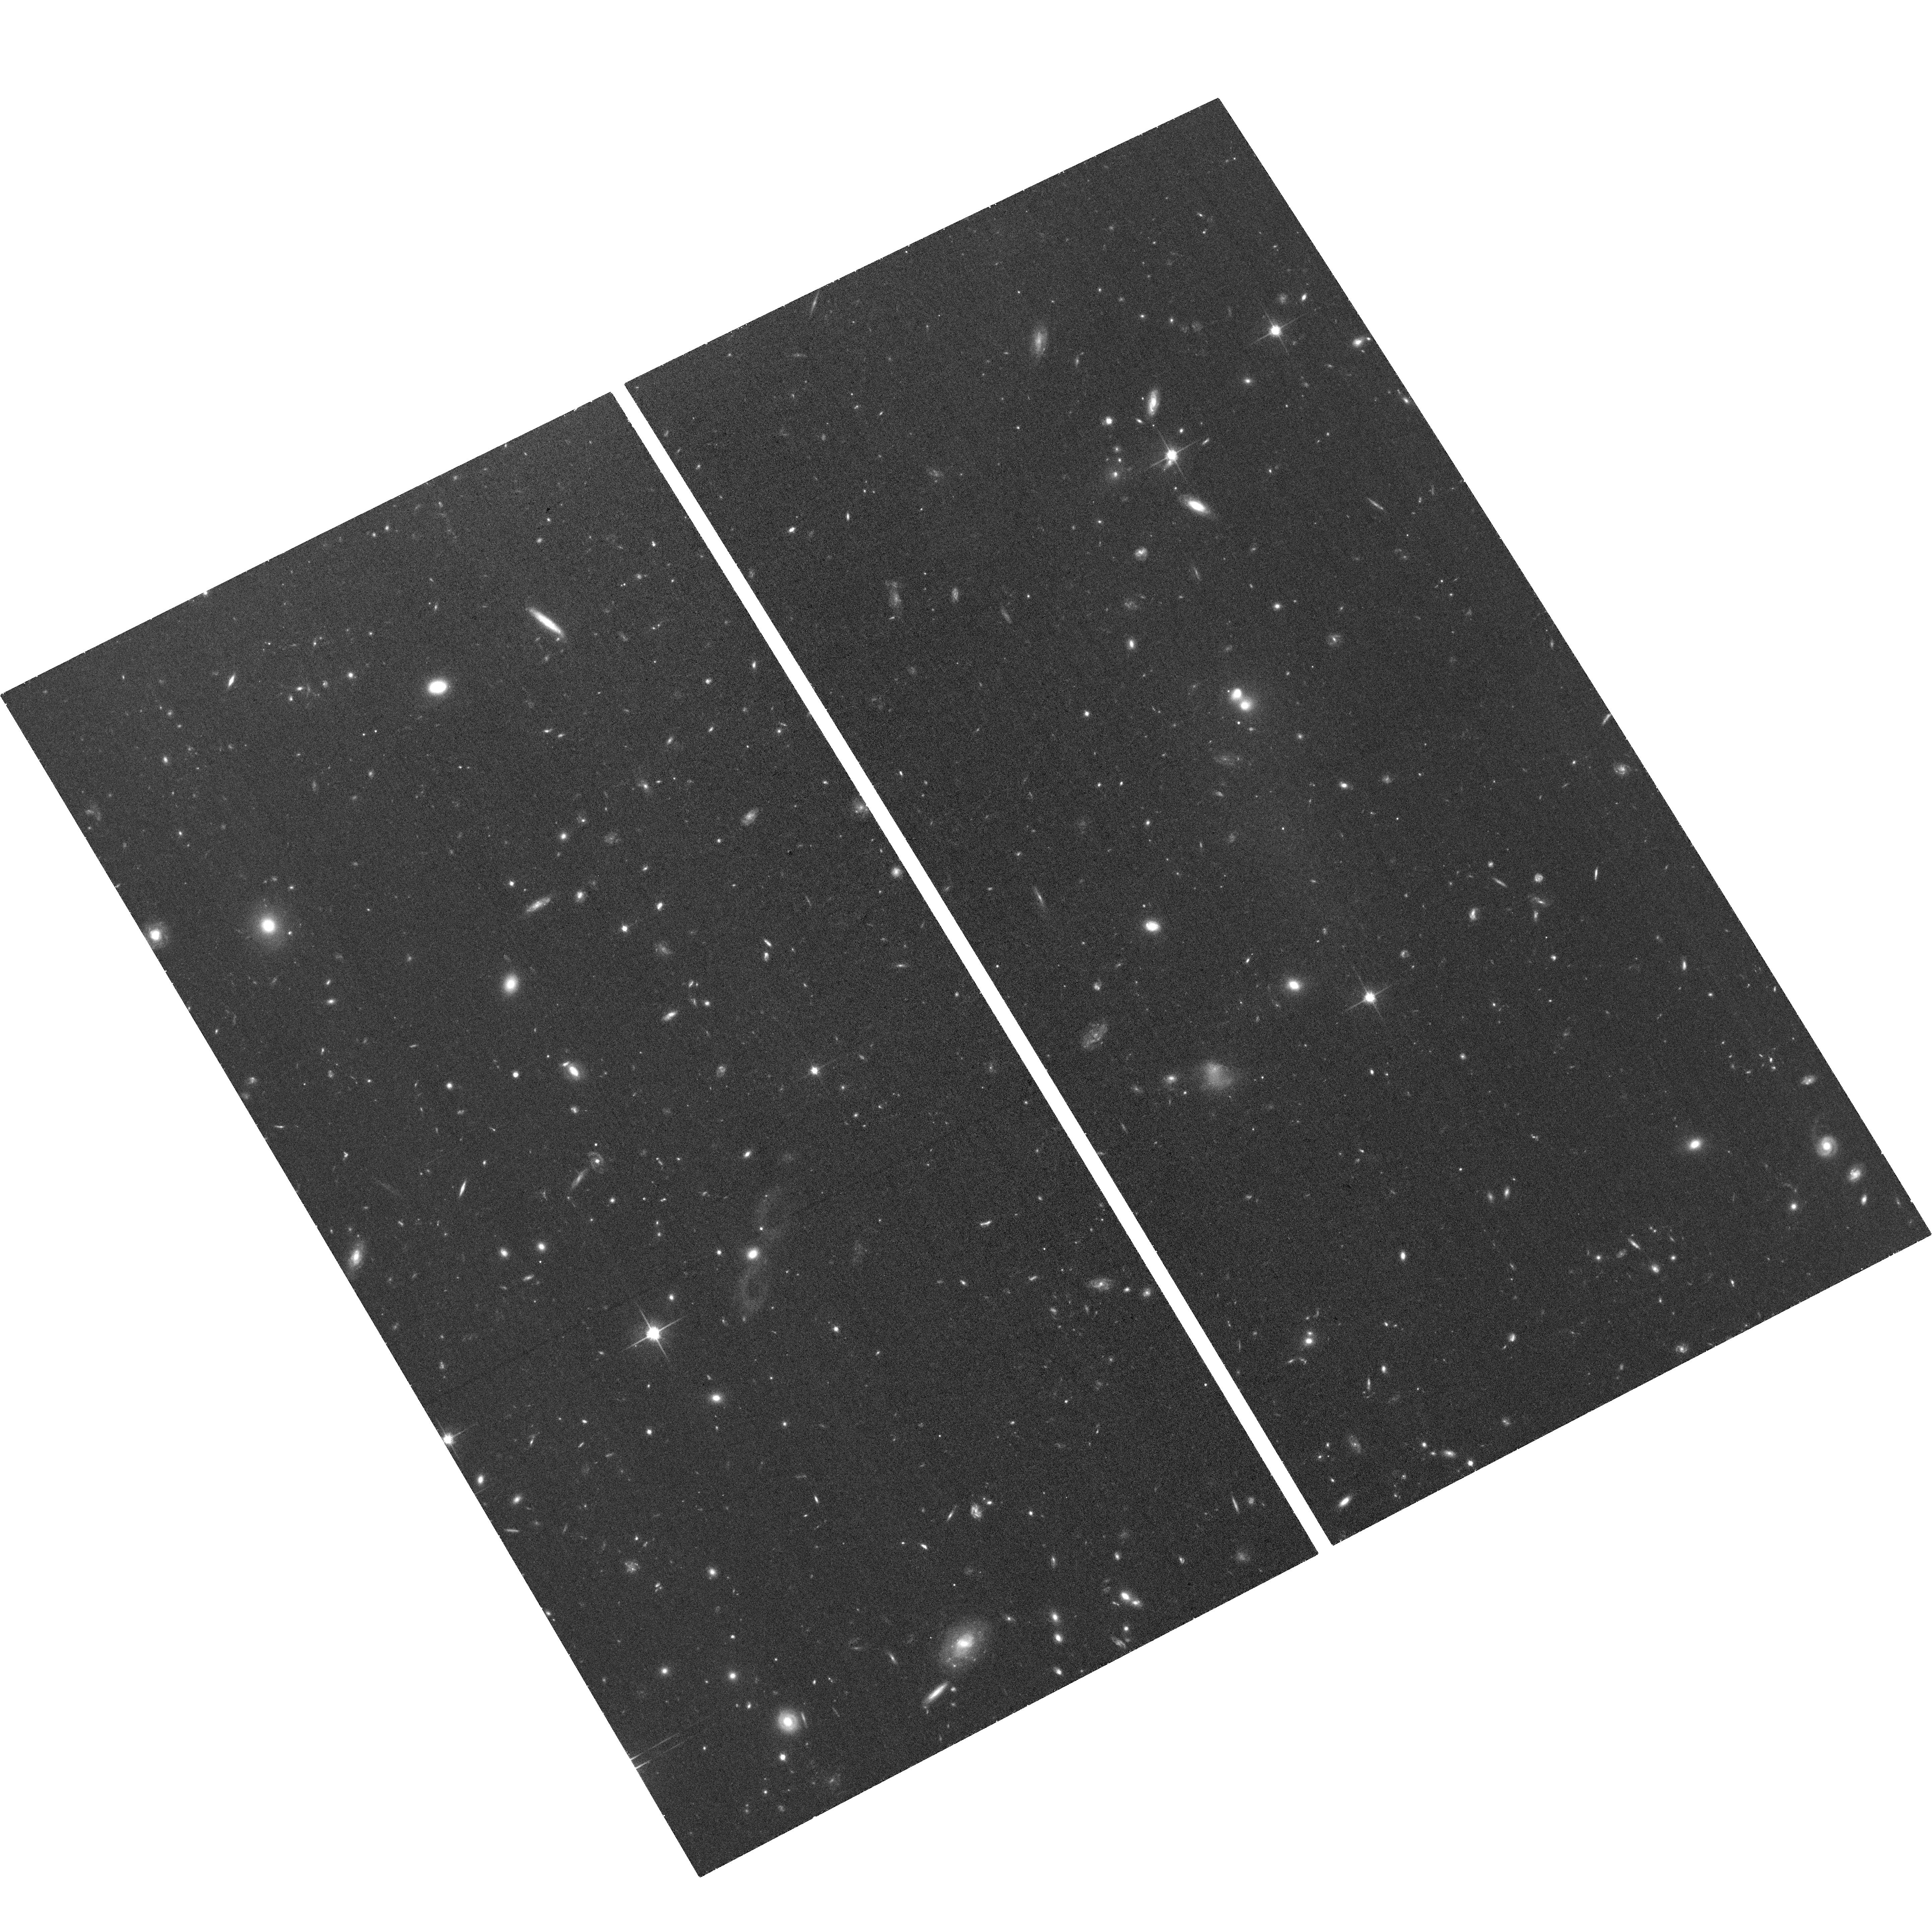
Target: NGC5631DW1
Instrument: ACS/WFC
Filter: F814W
Exposure: 41 min
Observation ID: hst_15874_02_acs_wfc_f814w_je3e02

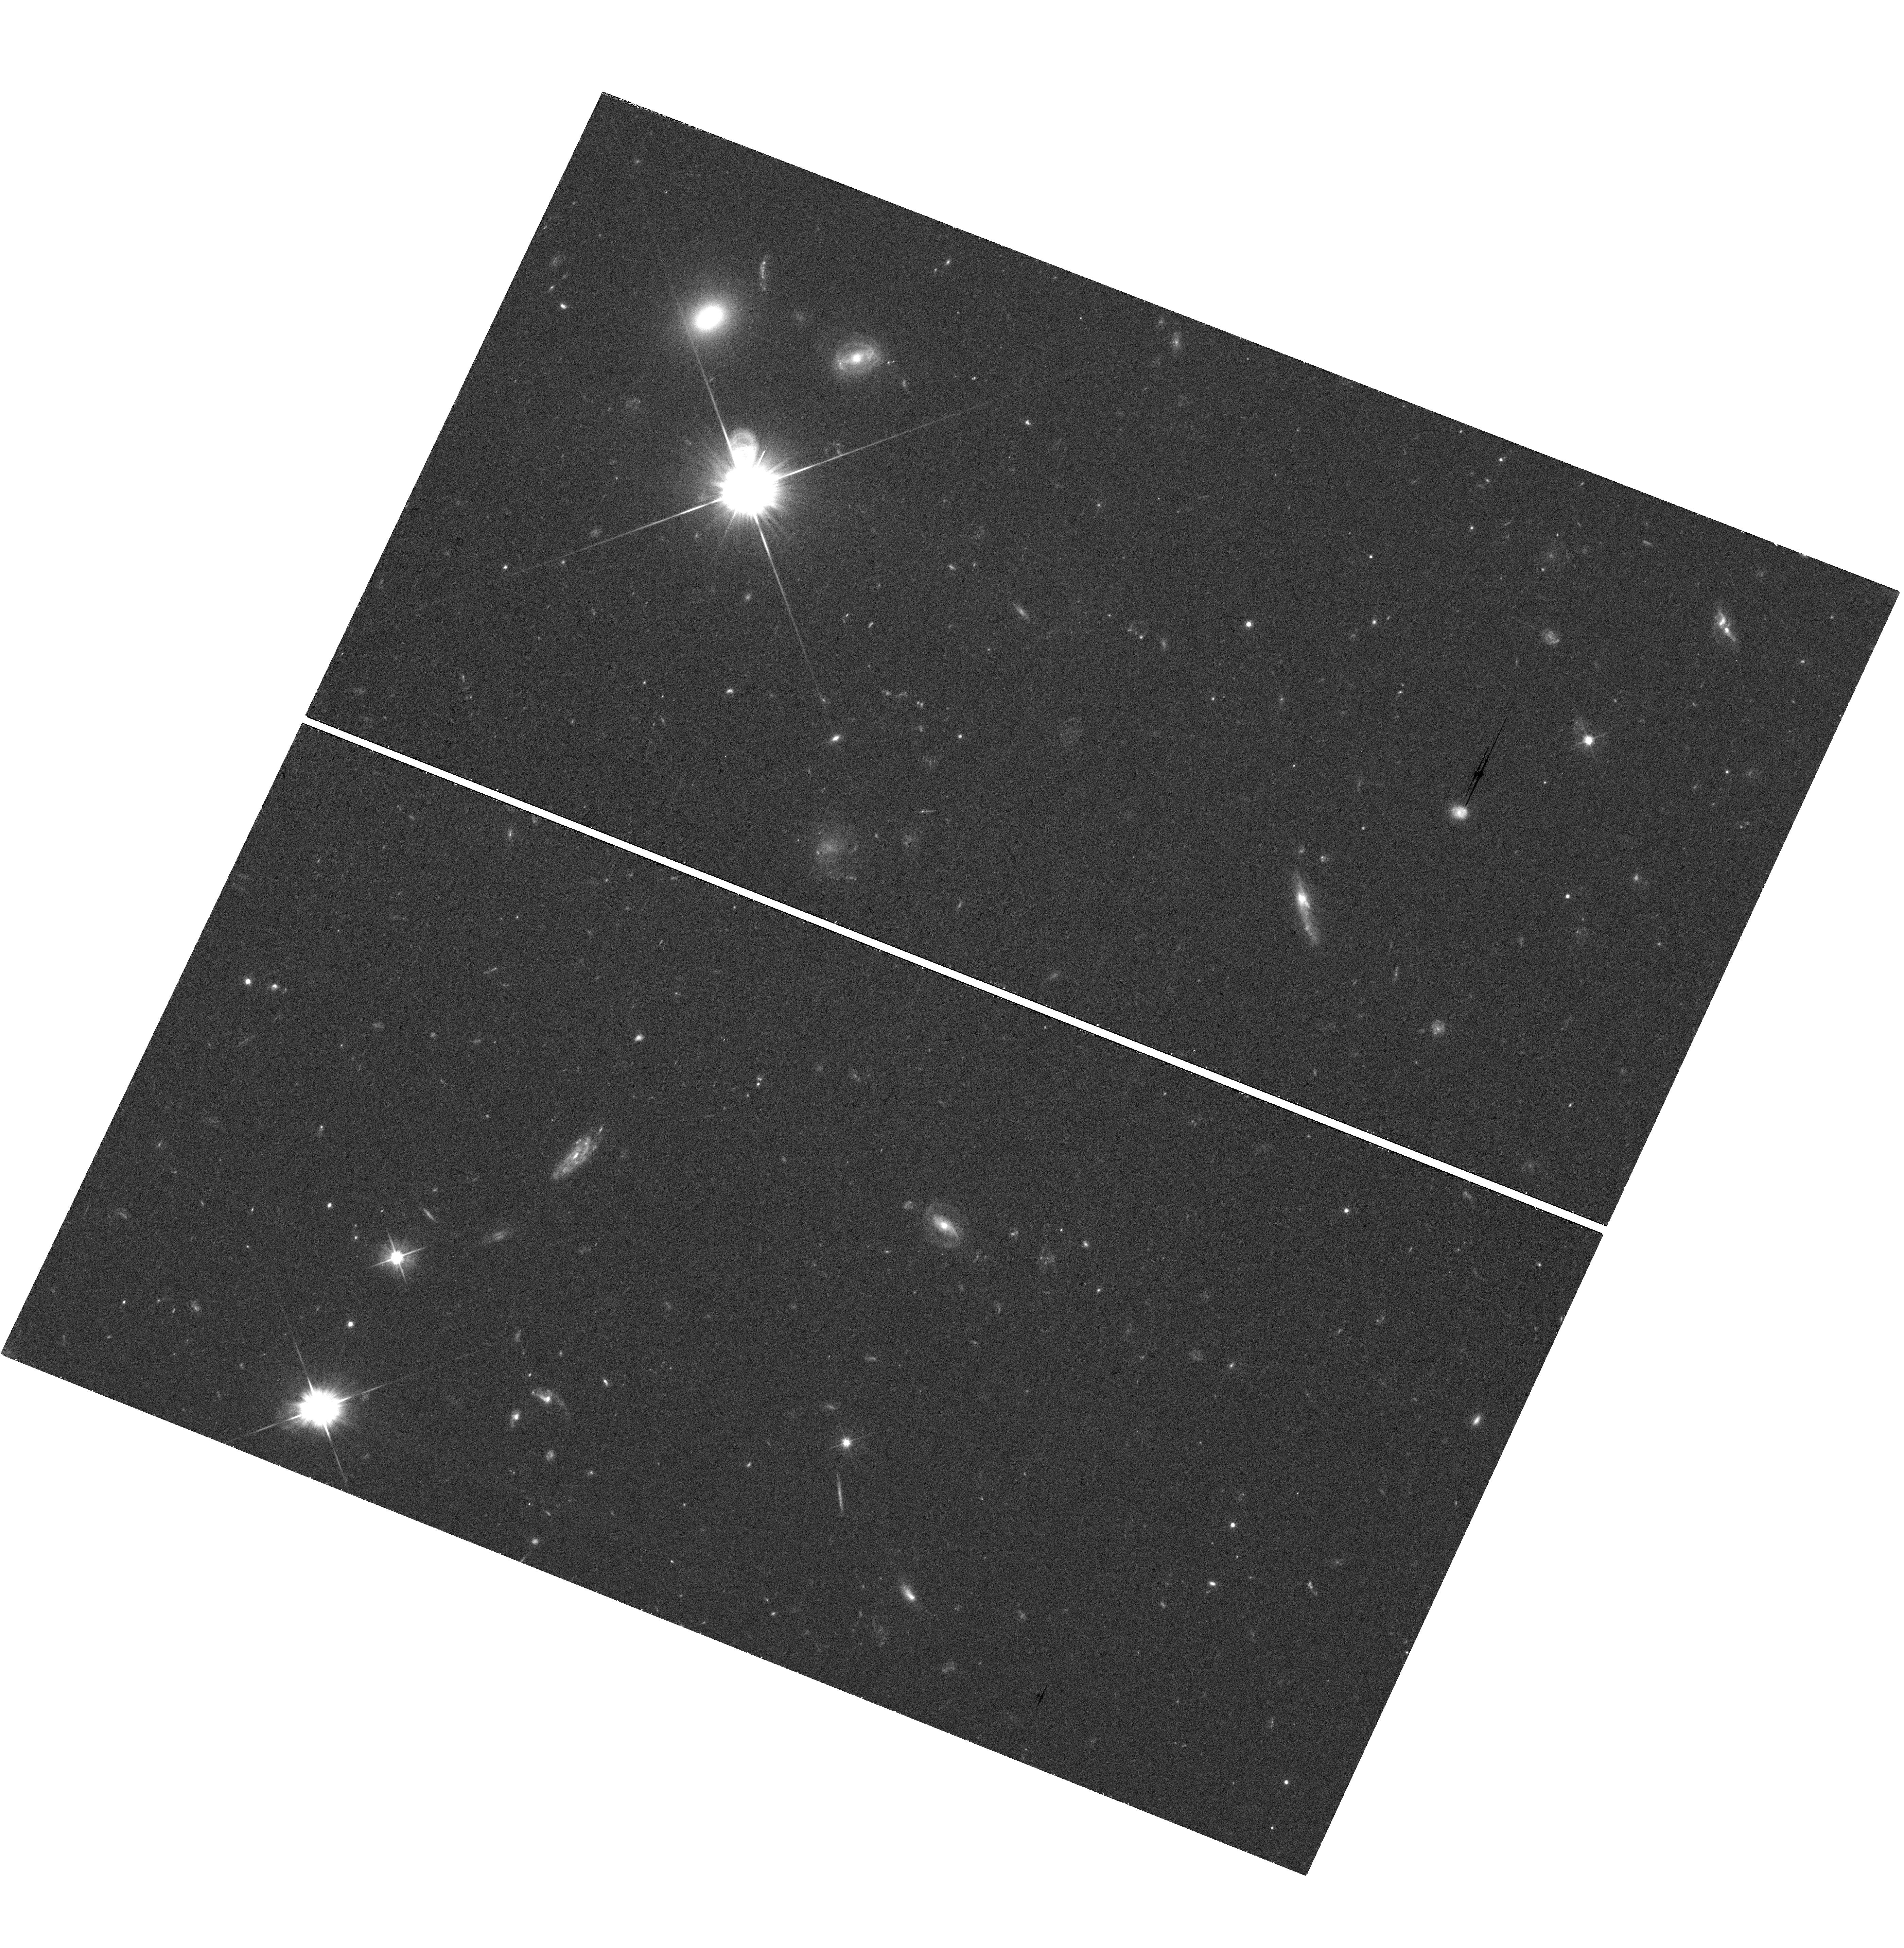
Target: field at RA 134.076°, Dec -3.498°
Instrument: WFC3/UVIS
Filter: F555W
Exposure: 37 min
Observation ID: hst_15874_01_wfc3_uvis_f555w_ie3e01

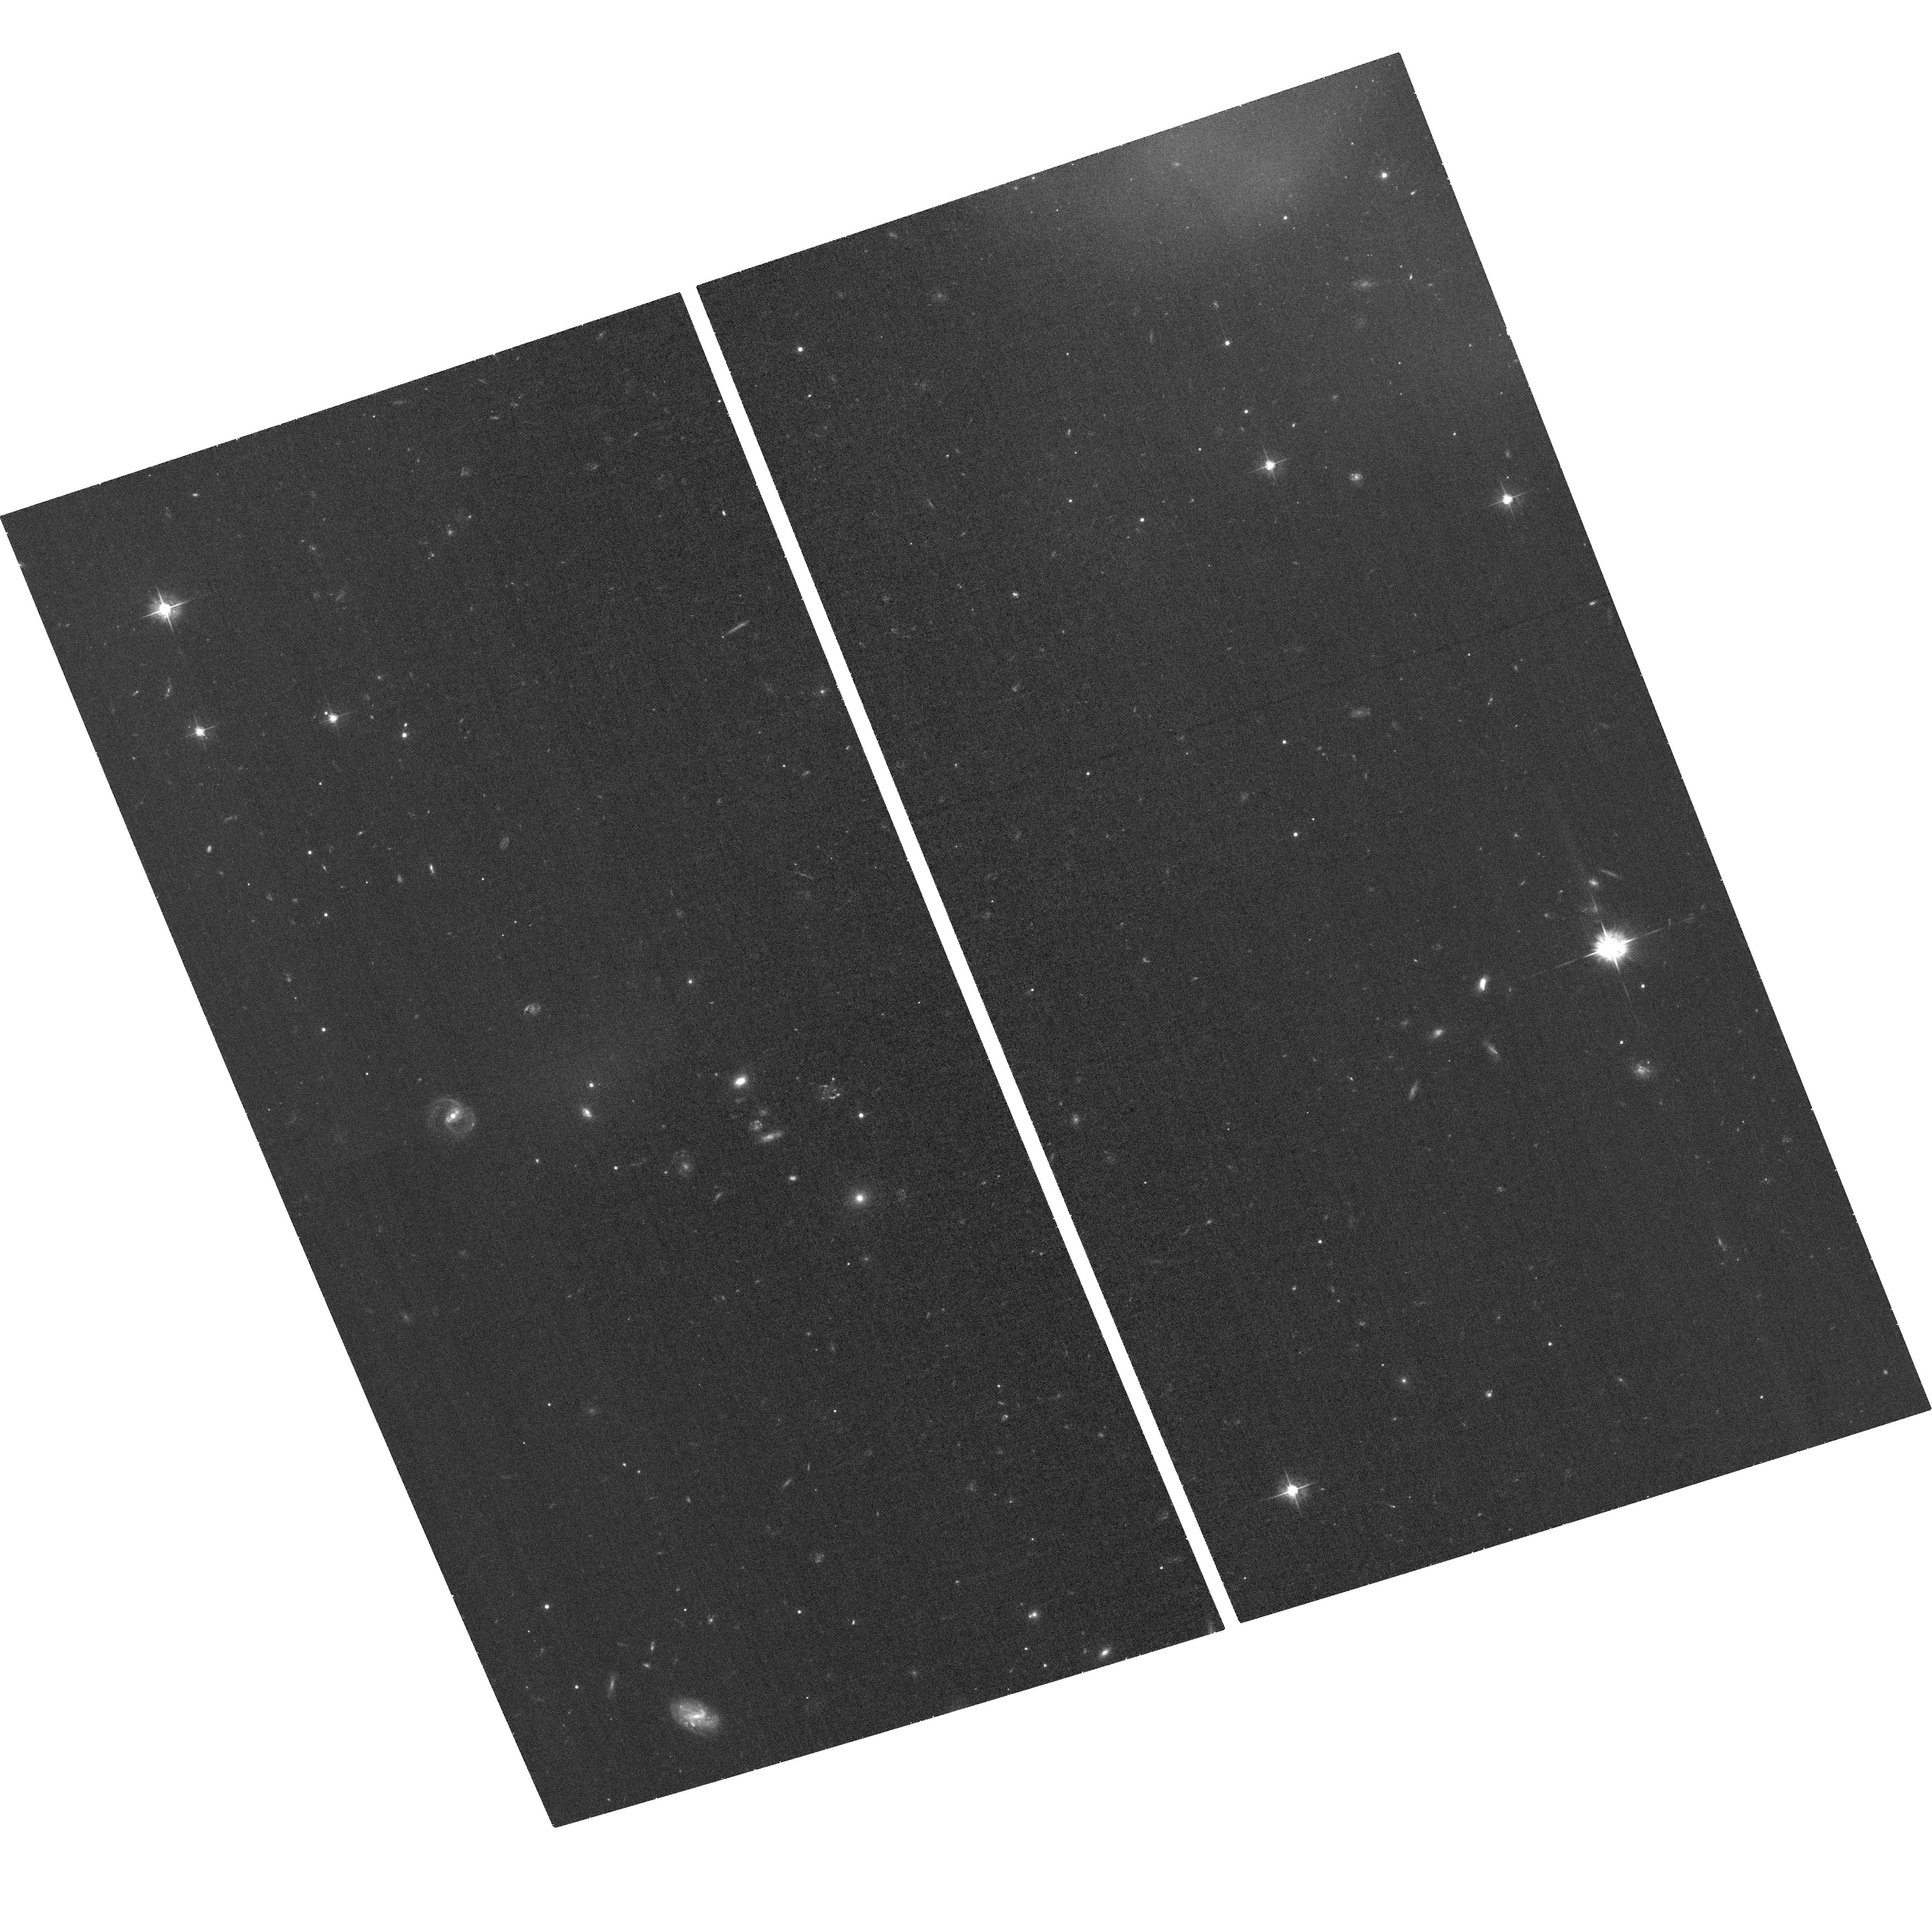
Target: NGC2708DW1
Instrument: ACS/WFC
Filter: F555W
Exposure: 35 min
Observation ID: hst_15874_01_acs_wfc_f555w_je3e01

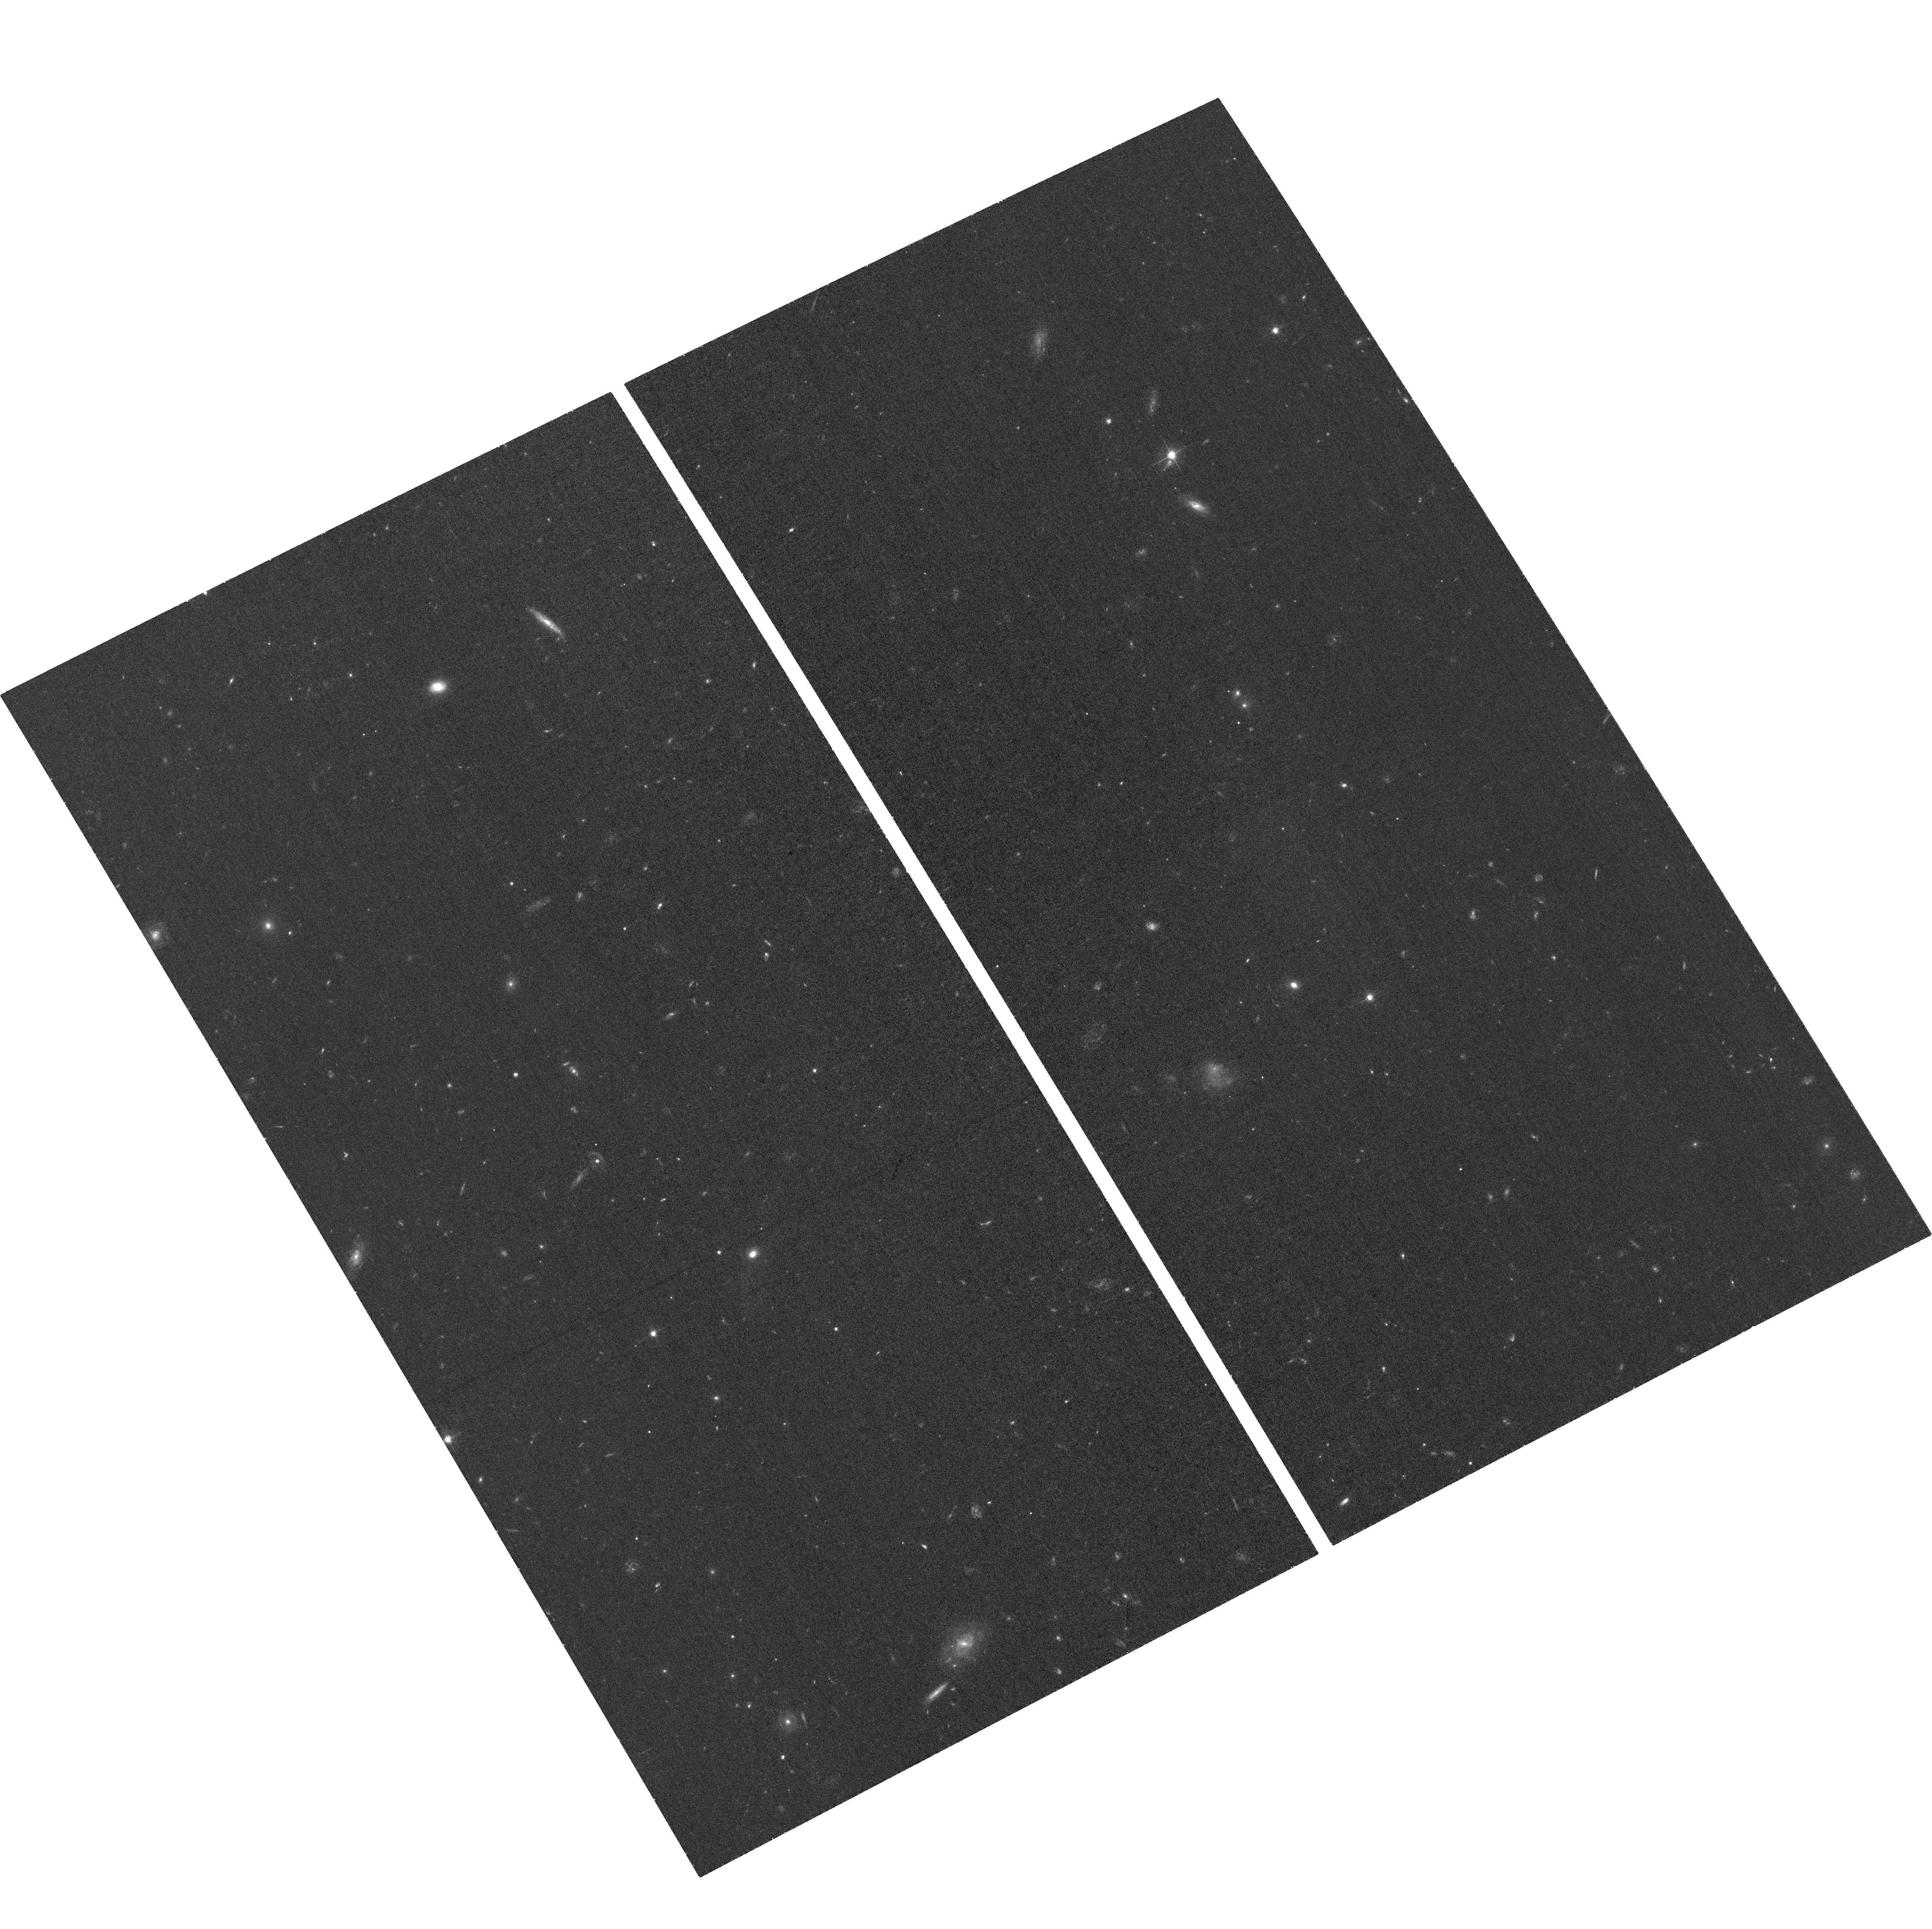
Target: NGC5631DW1
Instrument: ACS/WFC
Filter: F555W
Exposure: 39 min
Observation ID: hst_15874_02_acs_wfc_f555w_je3e02

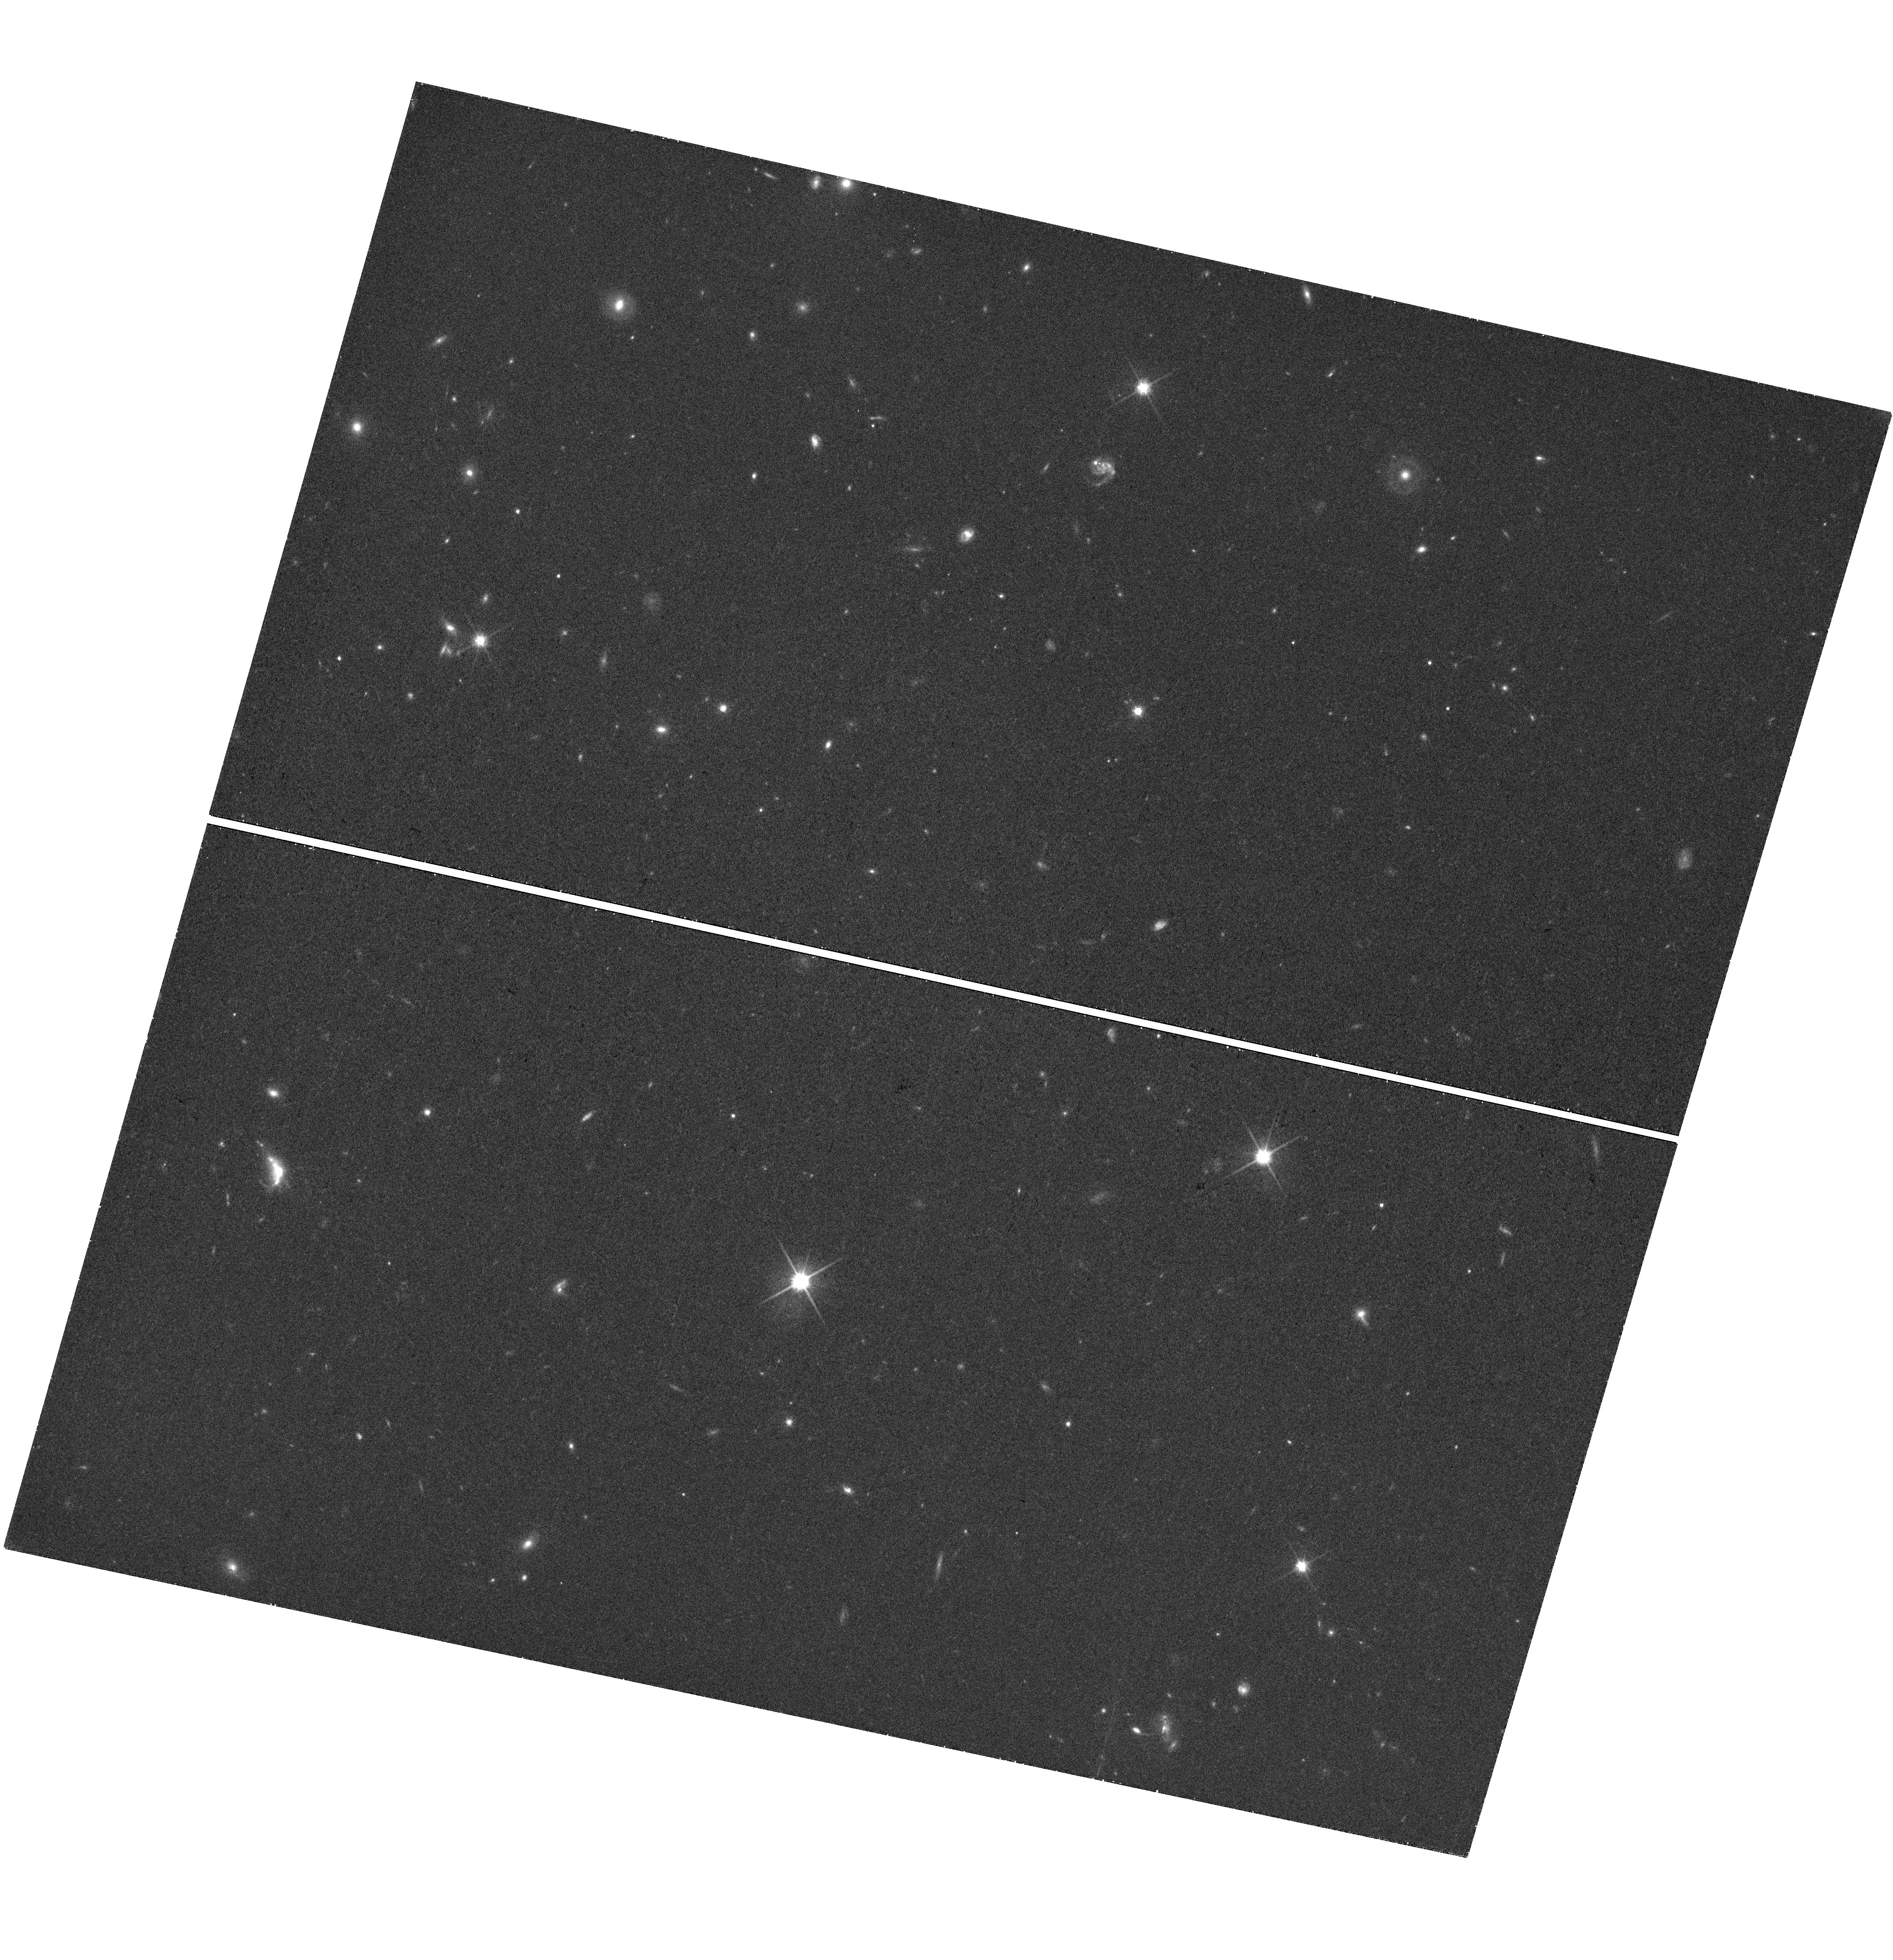
Target: field at RA 216.538°, Dec 56.611°
Instrument: WFC3/UVIS
Filter: F814W
Exposure: 42 min
Observation ID: hst_15874_02_wfc3_uvis_f814w_ie3e02

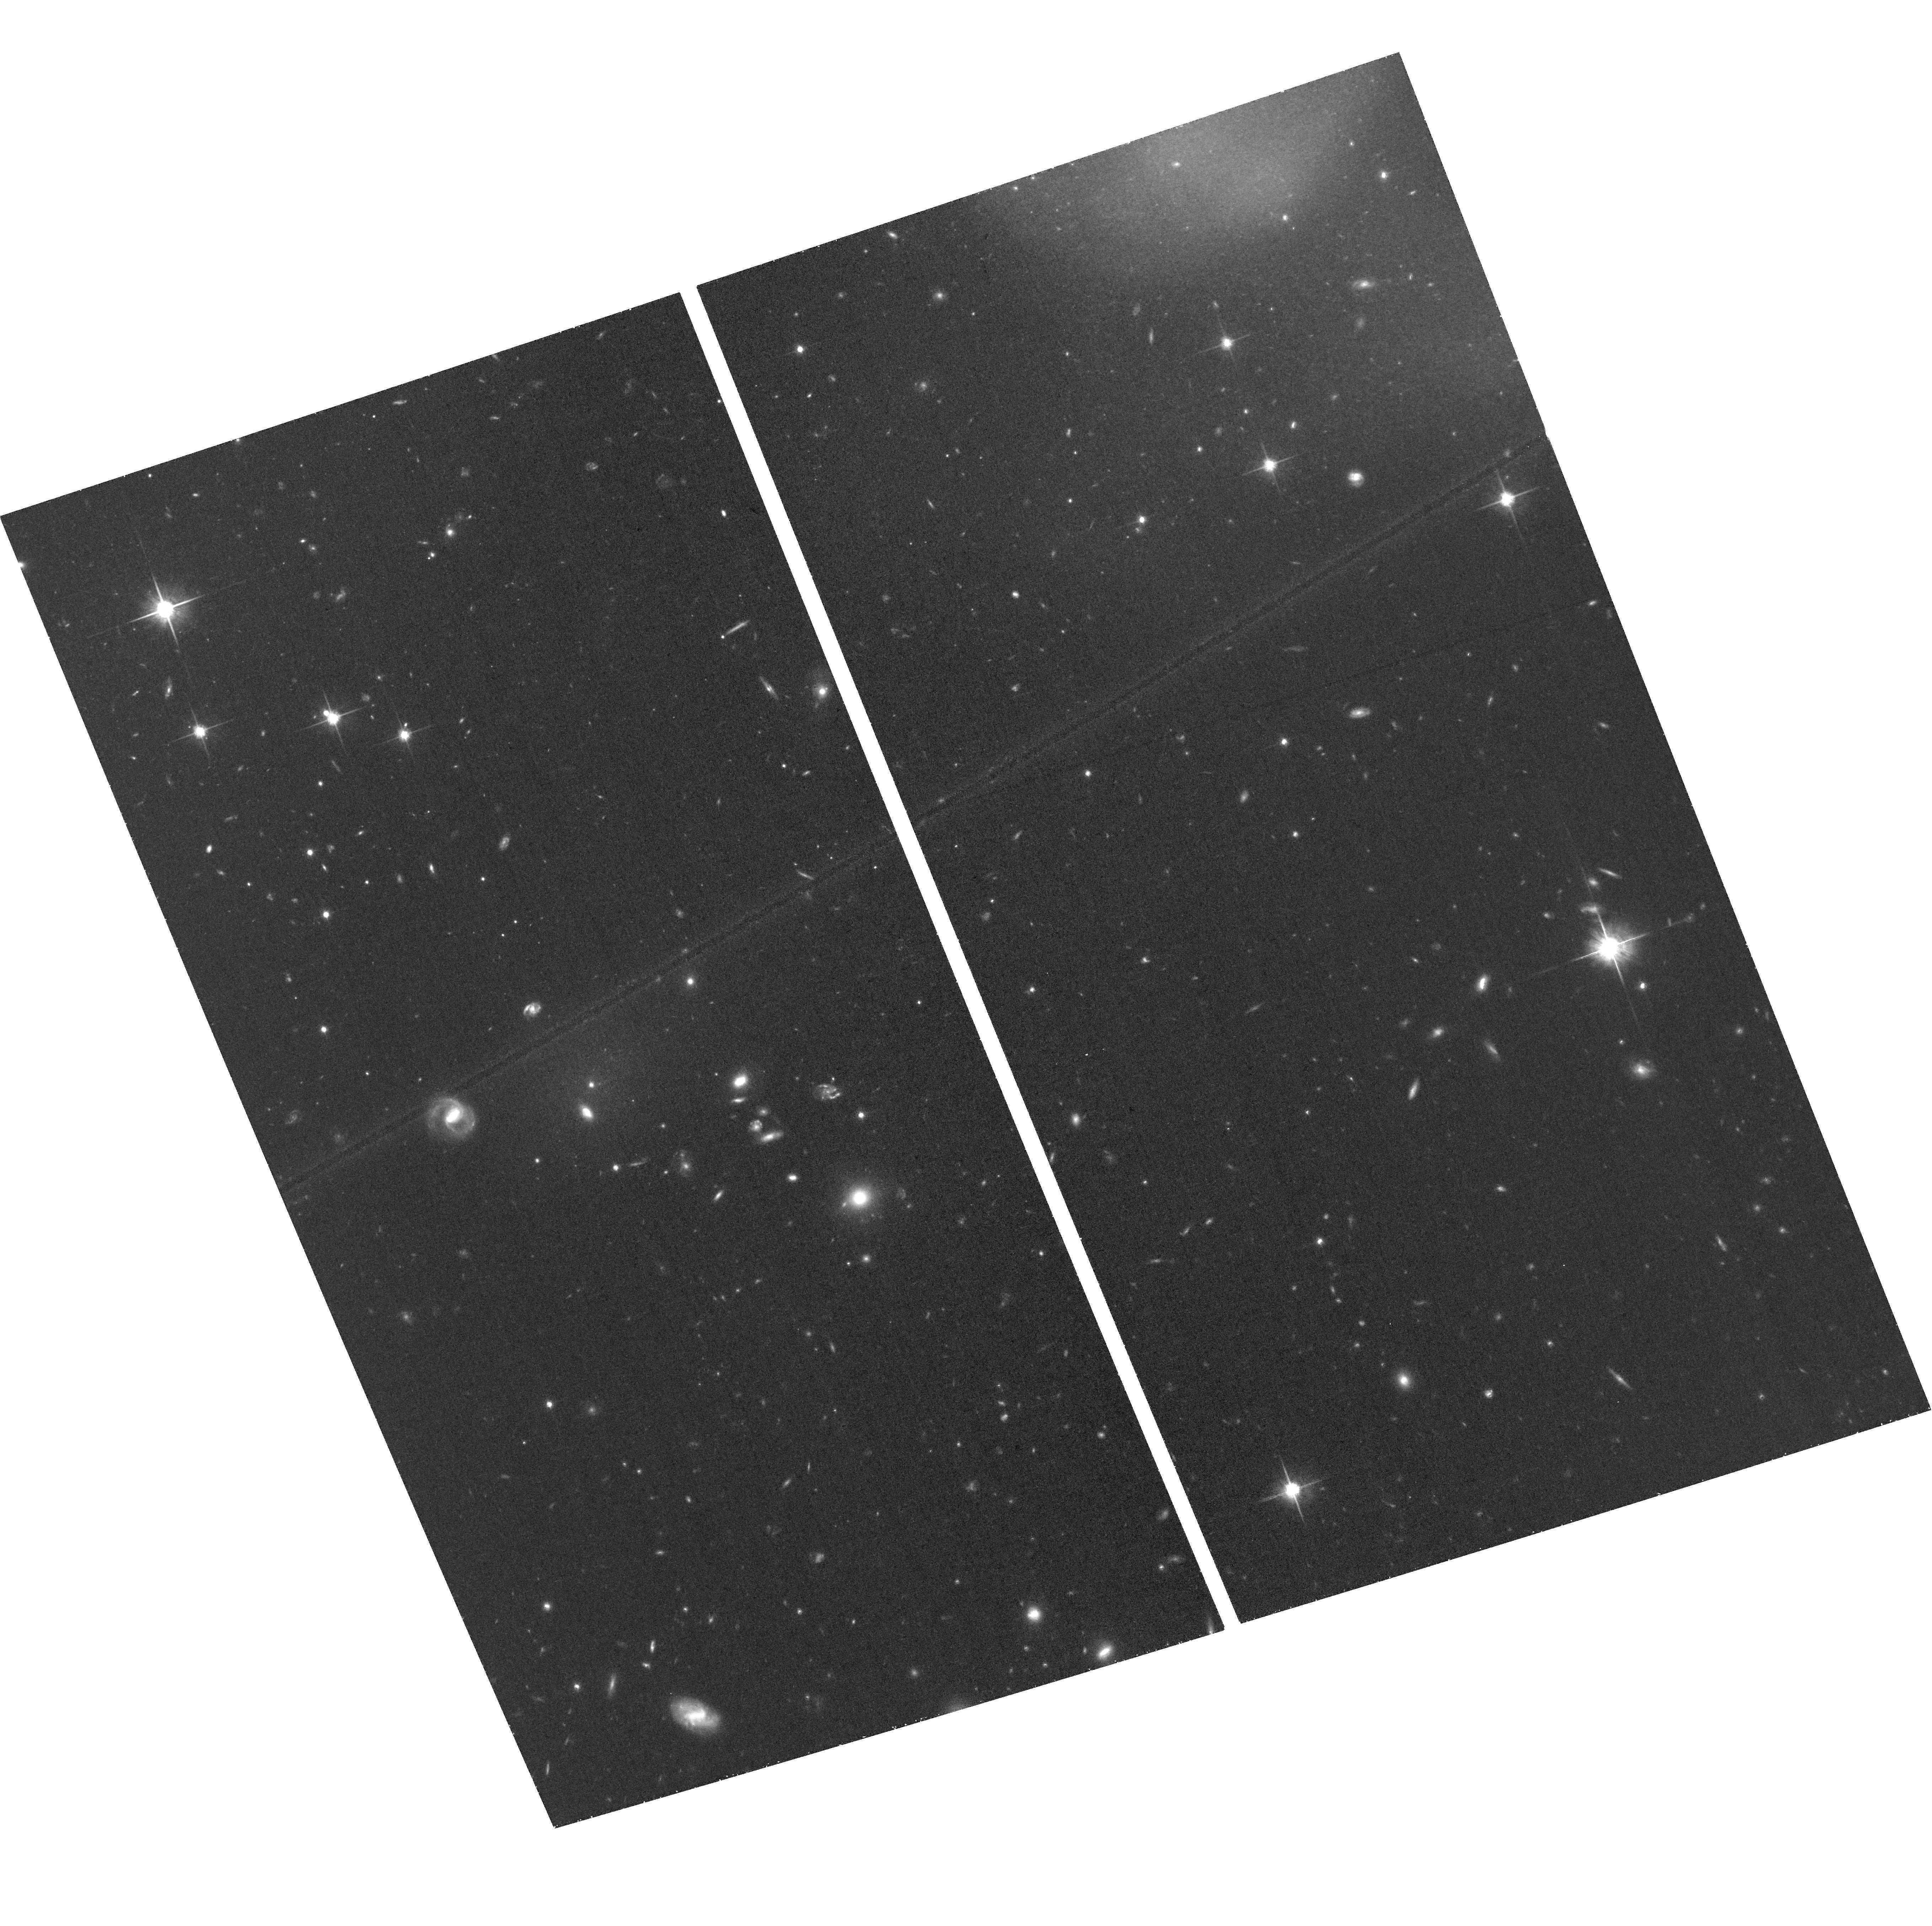
Target: NGC2708DW1
Instrument: ACS/WFC
Filter: F814W
Exposure: 36 min
Observation ID: hst_15874_01_acs_wfc_f814w_je3e01

Ultra-Diffuse Galaxy Formation through Interactions (PI: Spekkens, Kristine)

We request D-configuration HI observations as well as HST data to image two ultra-diffuse galaxies (UDGs) which are associated with tidal material connected to a larger galaxy halo. These dwarfs provide evidence that UDGs can form via galaxy interactions, although it is not clear whether they are normal dwarf galaxies that have been `puffed up' during the interaction or if they are tidal dwarf galaxies, the dark matter-free stellar aggregations that can result from gas-rich major galaxy encounters. Alternatively, these galaxies may have formed as UDGs through some other mechanism, and are now being stripped by a larger galaxy halo. The deep VLA observations are essential for spatially correlating HI emission with each dwarf and its stream, which would bolster the tidal dwarf galaxy hypothesis. The HST observations will allow for a detailed morphological analysis of each interacting dwarf and its stellar stream, and will also measure their globular cluster content -- a powerful discriminant between these formation scenarios. The proposed observations will point to one of the formation mechanisms of the mysterious class of UDGs.